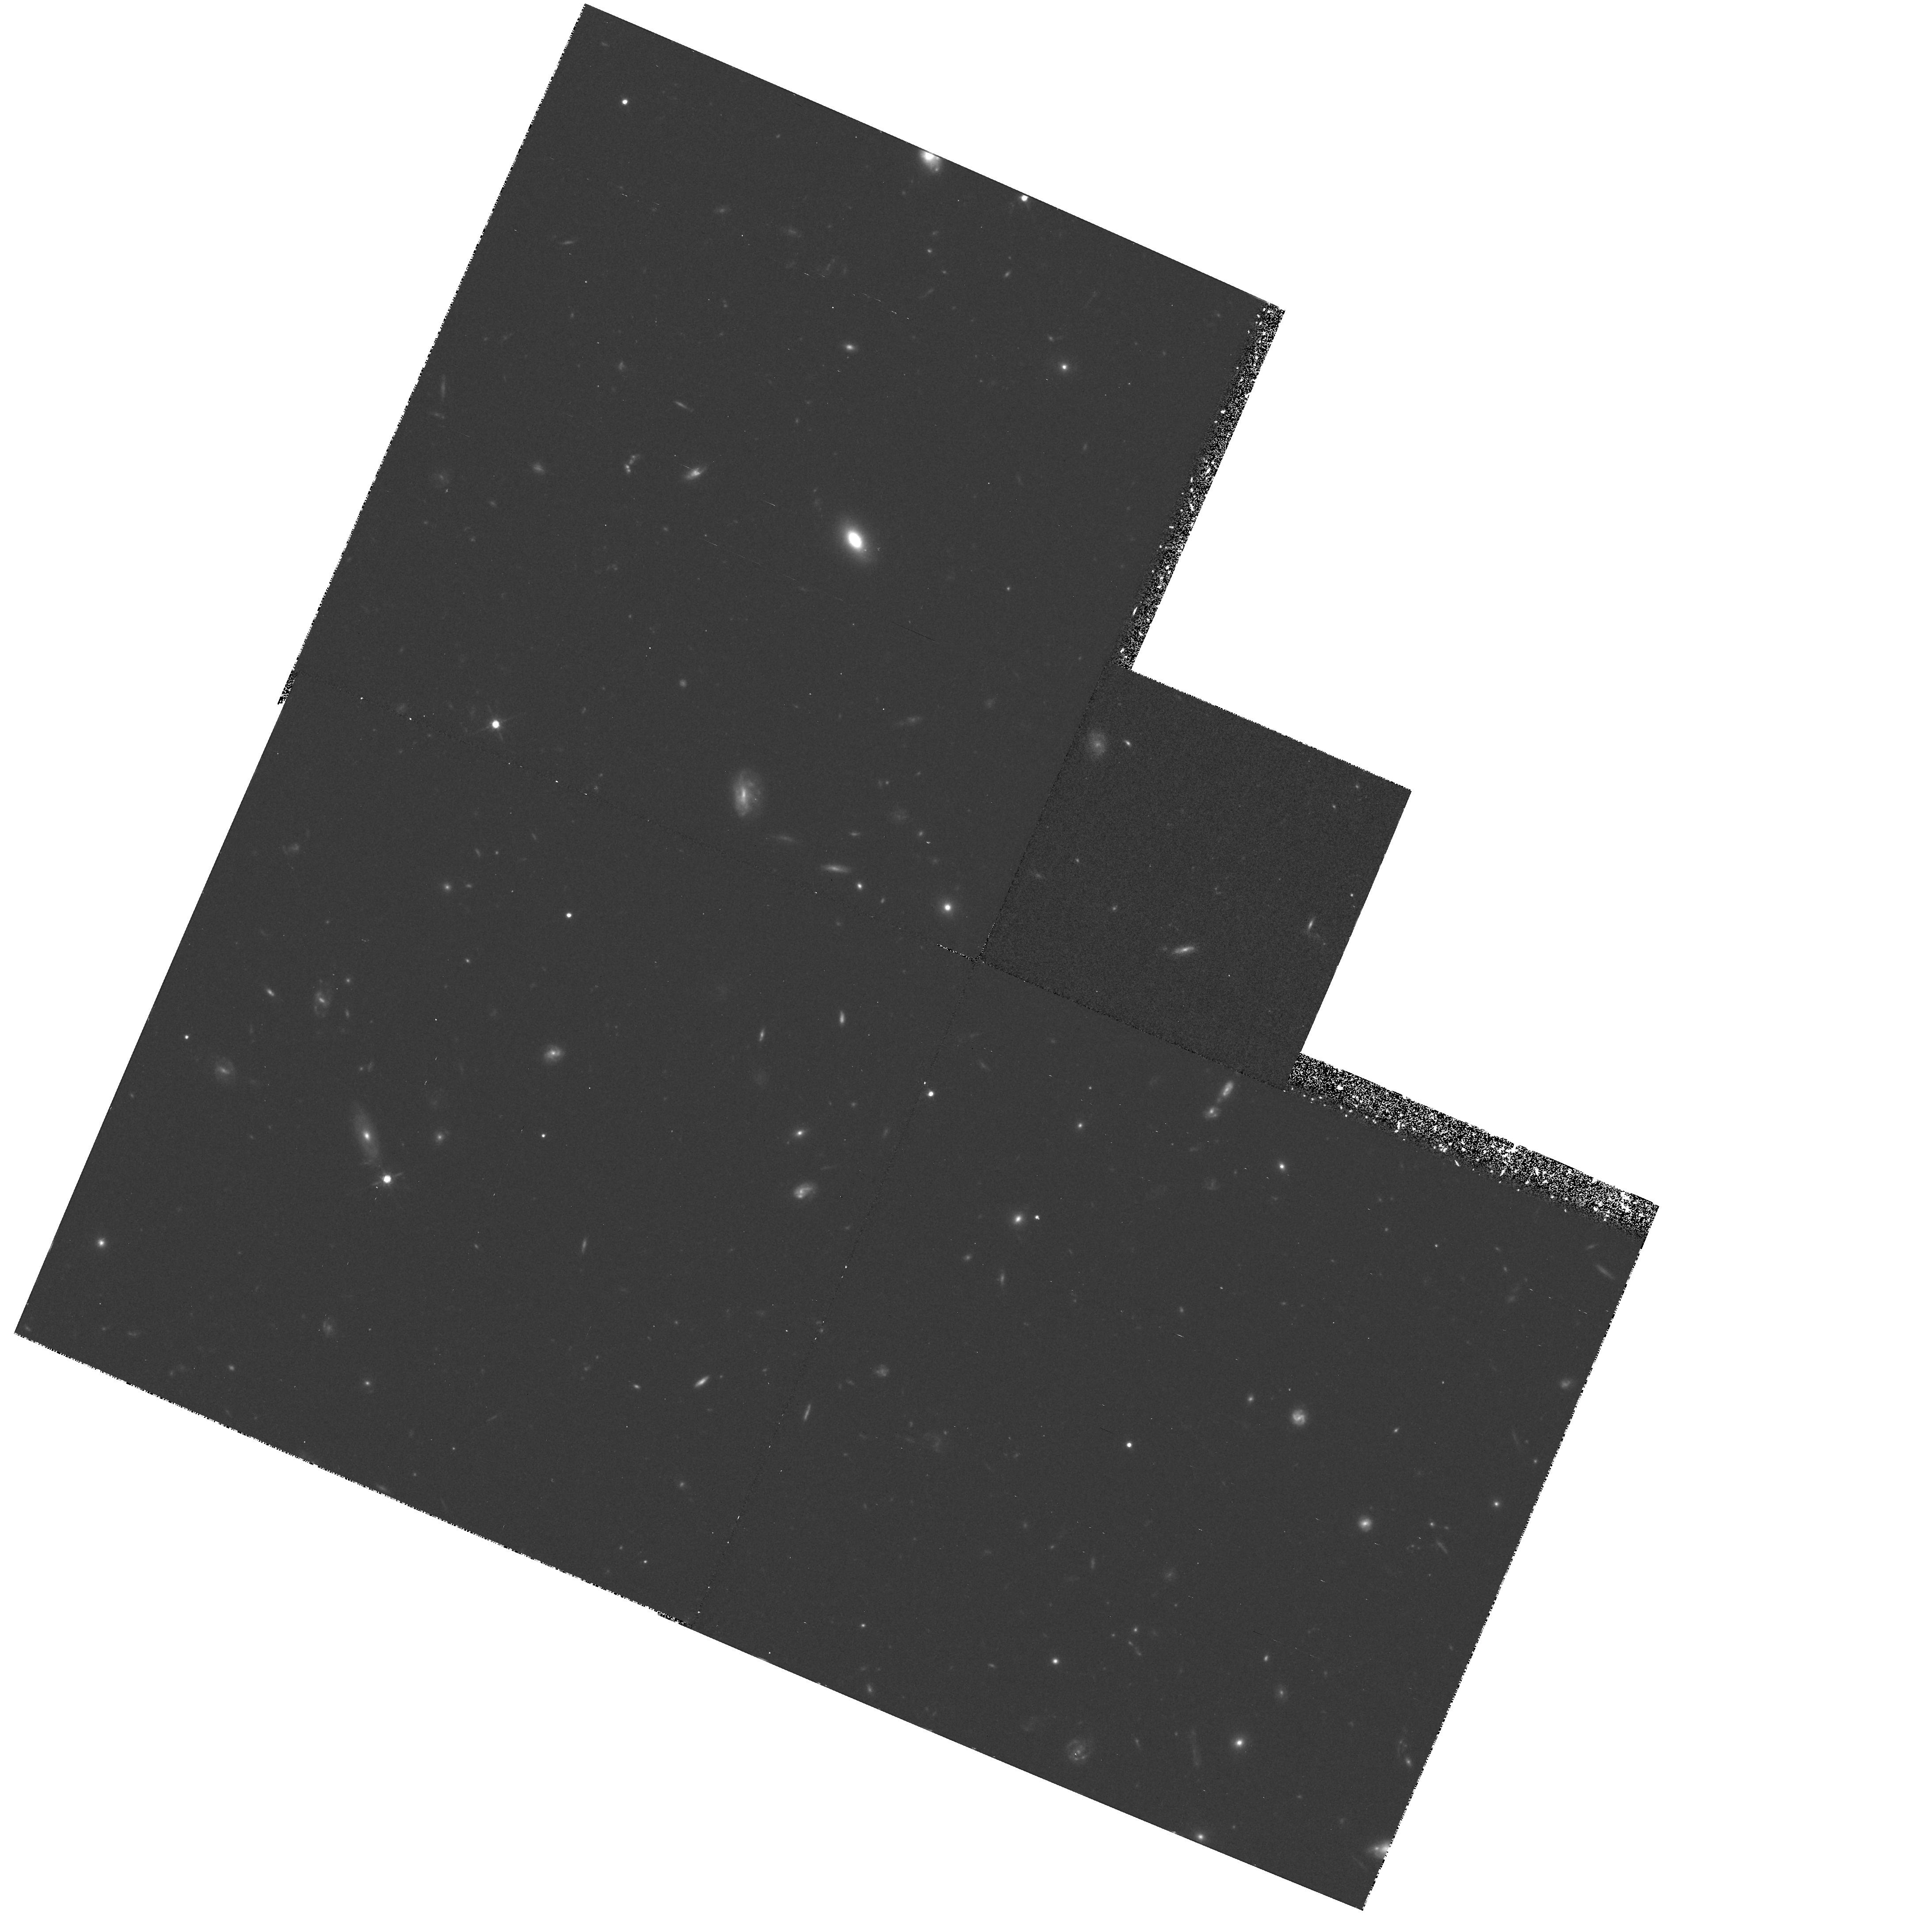
Target: HDF-123649+621346
Instrument: WFPC2/PC
Filter: F814W
Exposure: 1.6 h
Observation ID: hst_6337_06_wfpc2_pc_f814w_u31p06

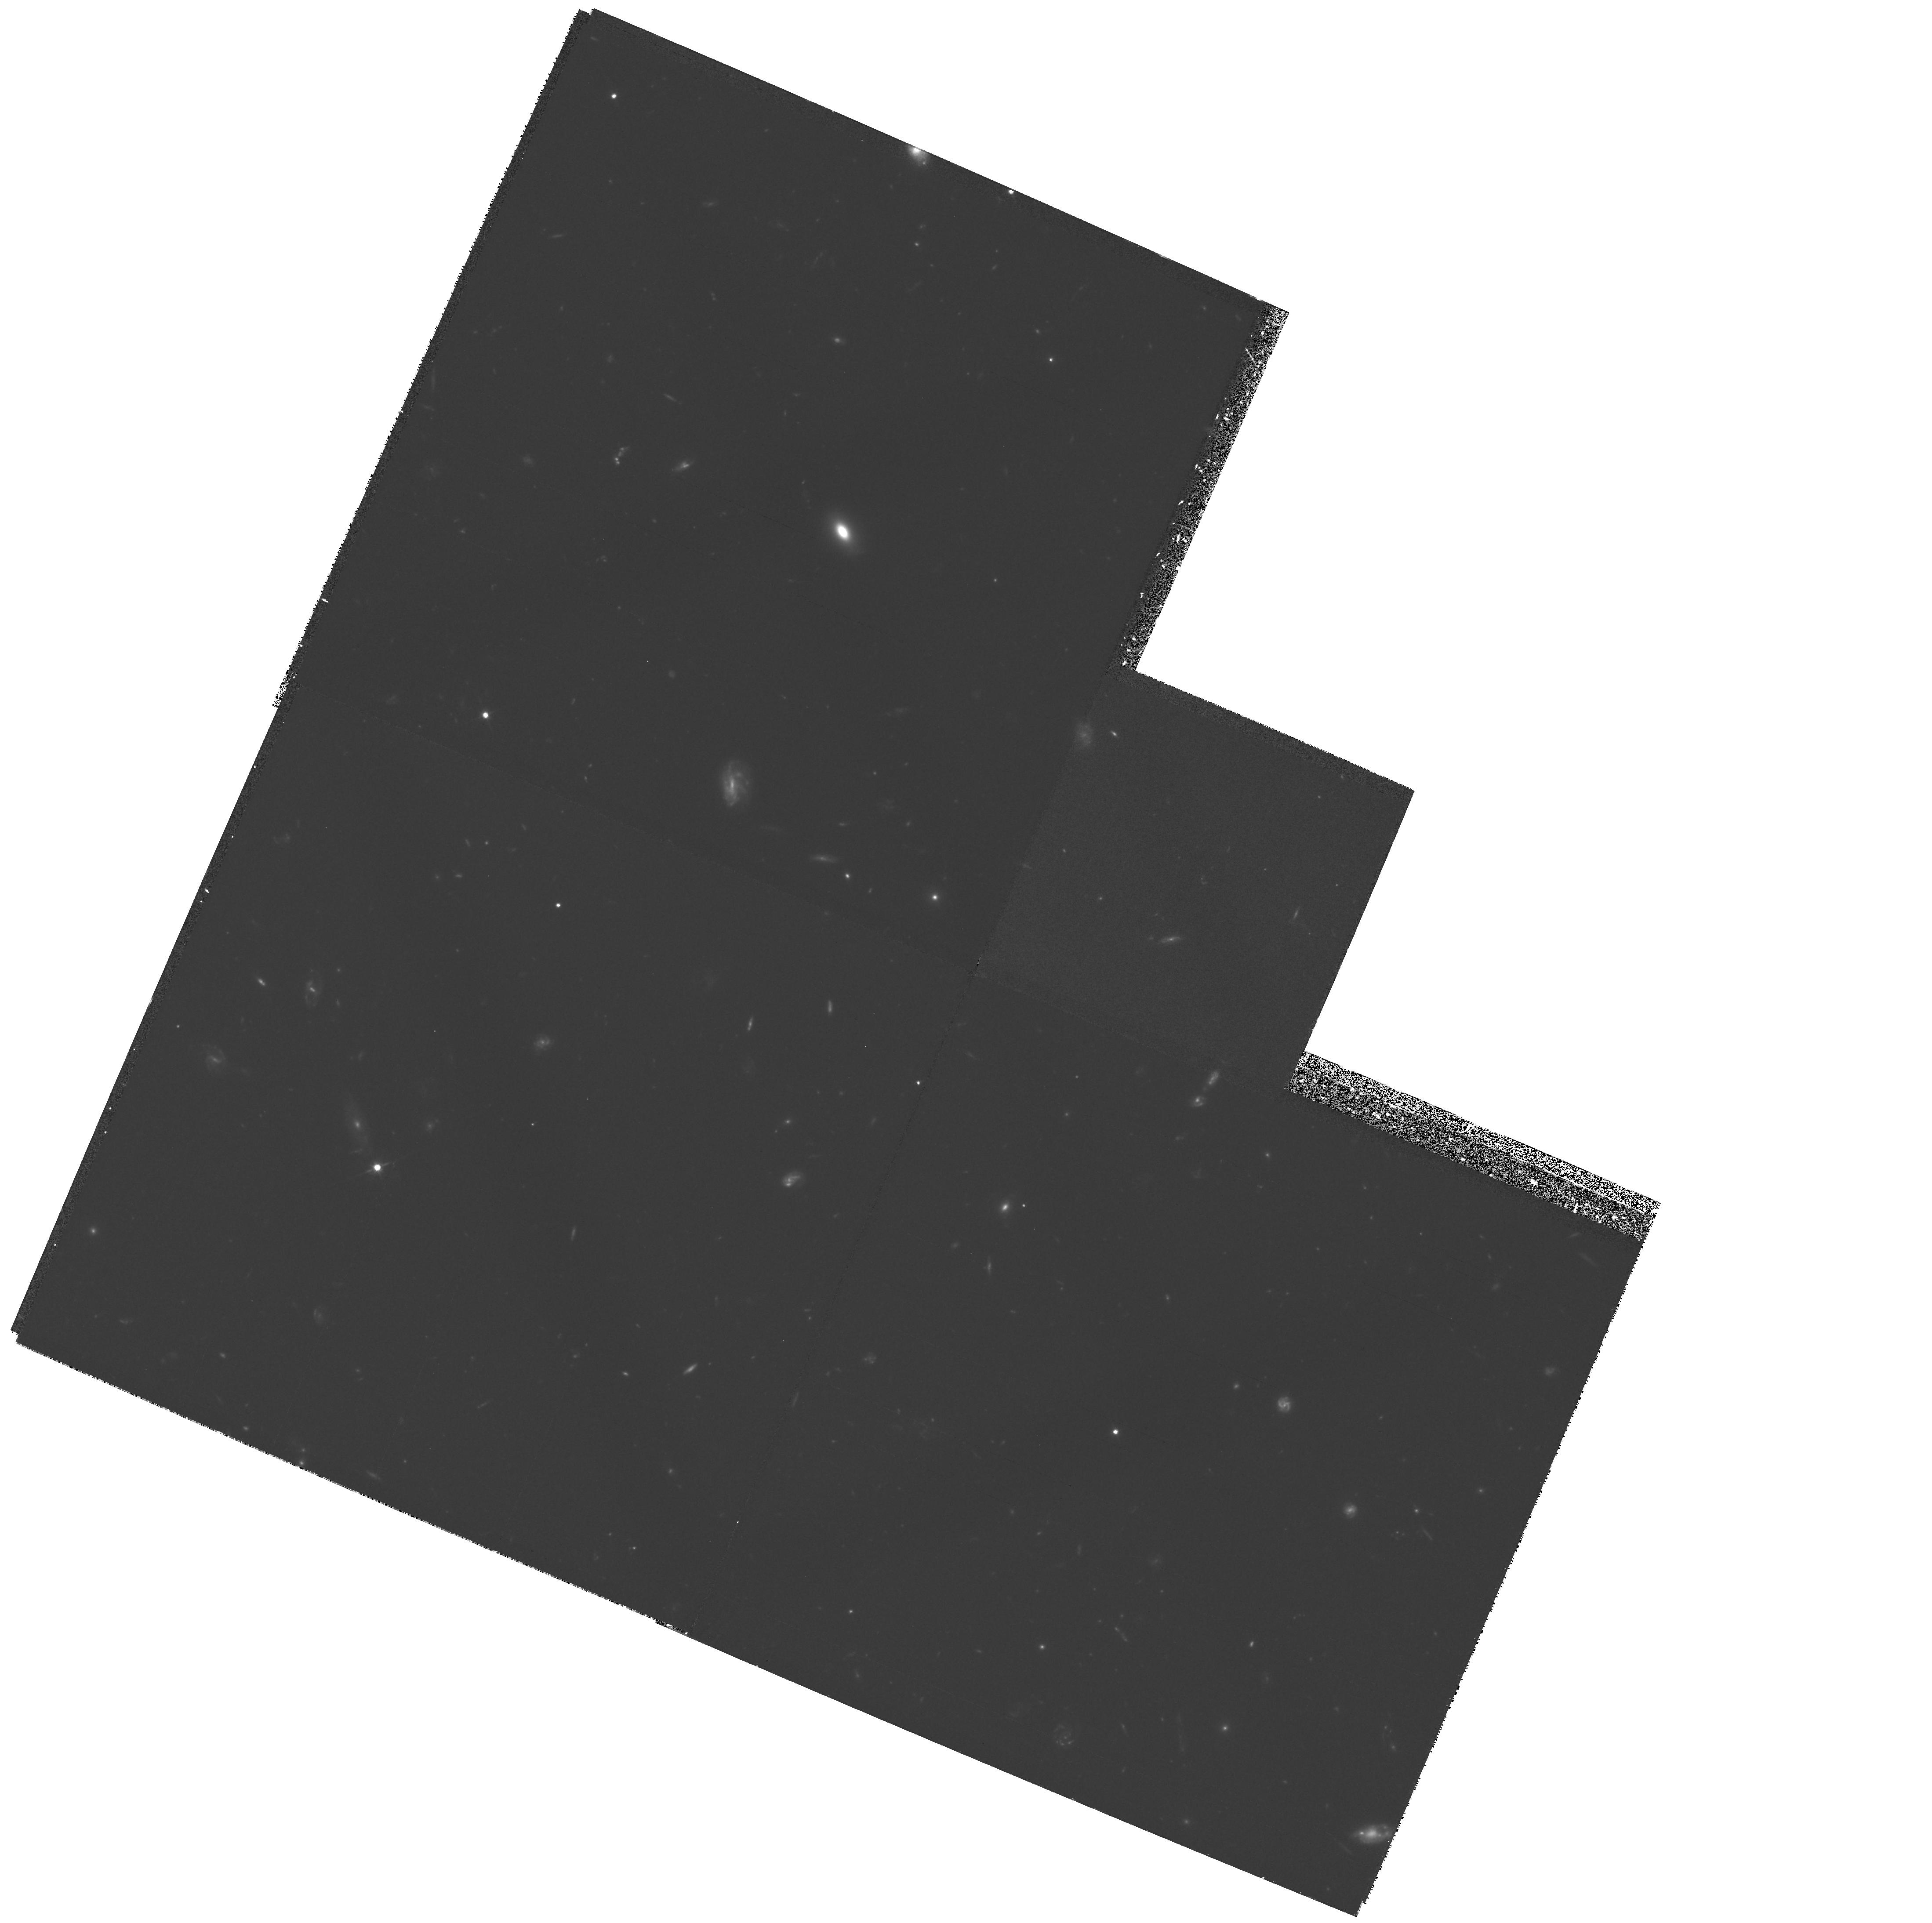
Target: HDF-123649+621346
Instrument: WFPC2/PC
Filter: F606W
Exposure: 2.2 h
Observation ID: hst_6337_03_wfpc2_pc_f606w_u31p03

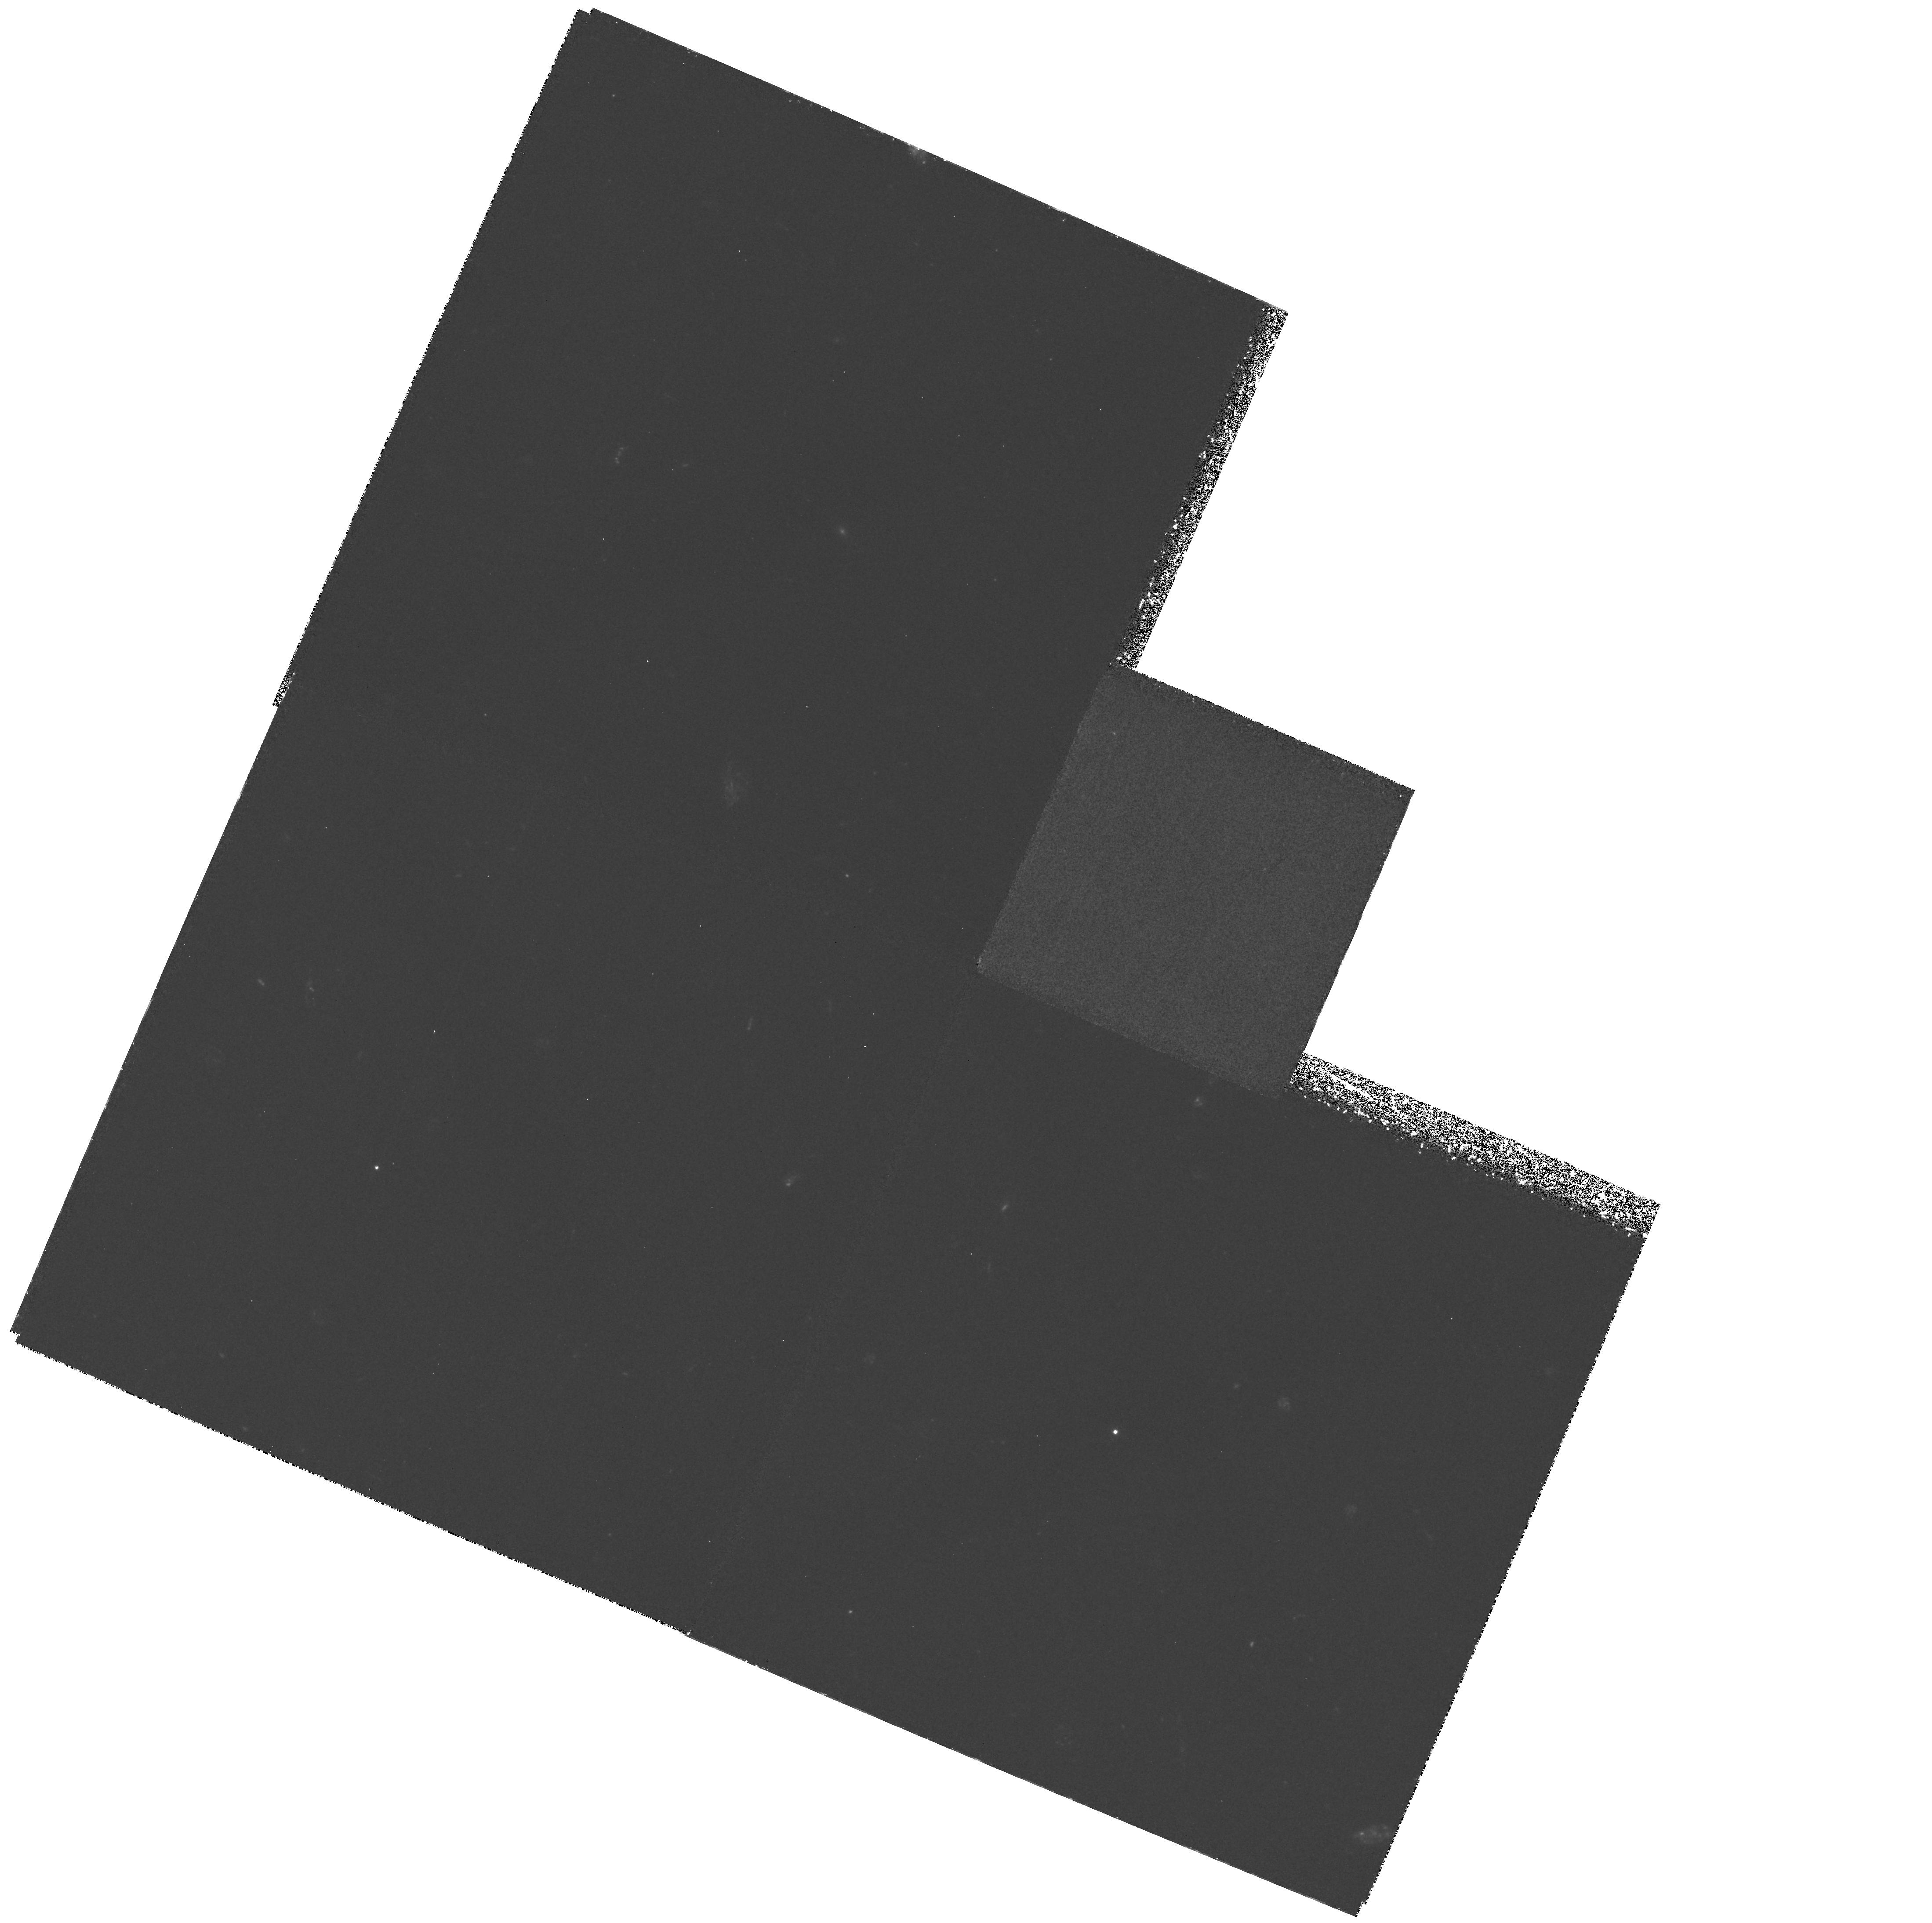
Target: HDF-123649+621346
Instrument: WFPC2/PC
Filter: F300W
Exposure: 9.9 h
Observation ID: hst_6337_03_wfpc2_pc_f300w_u31p03

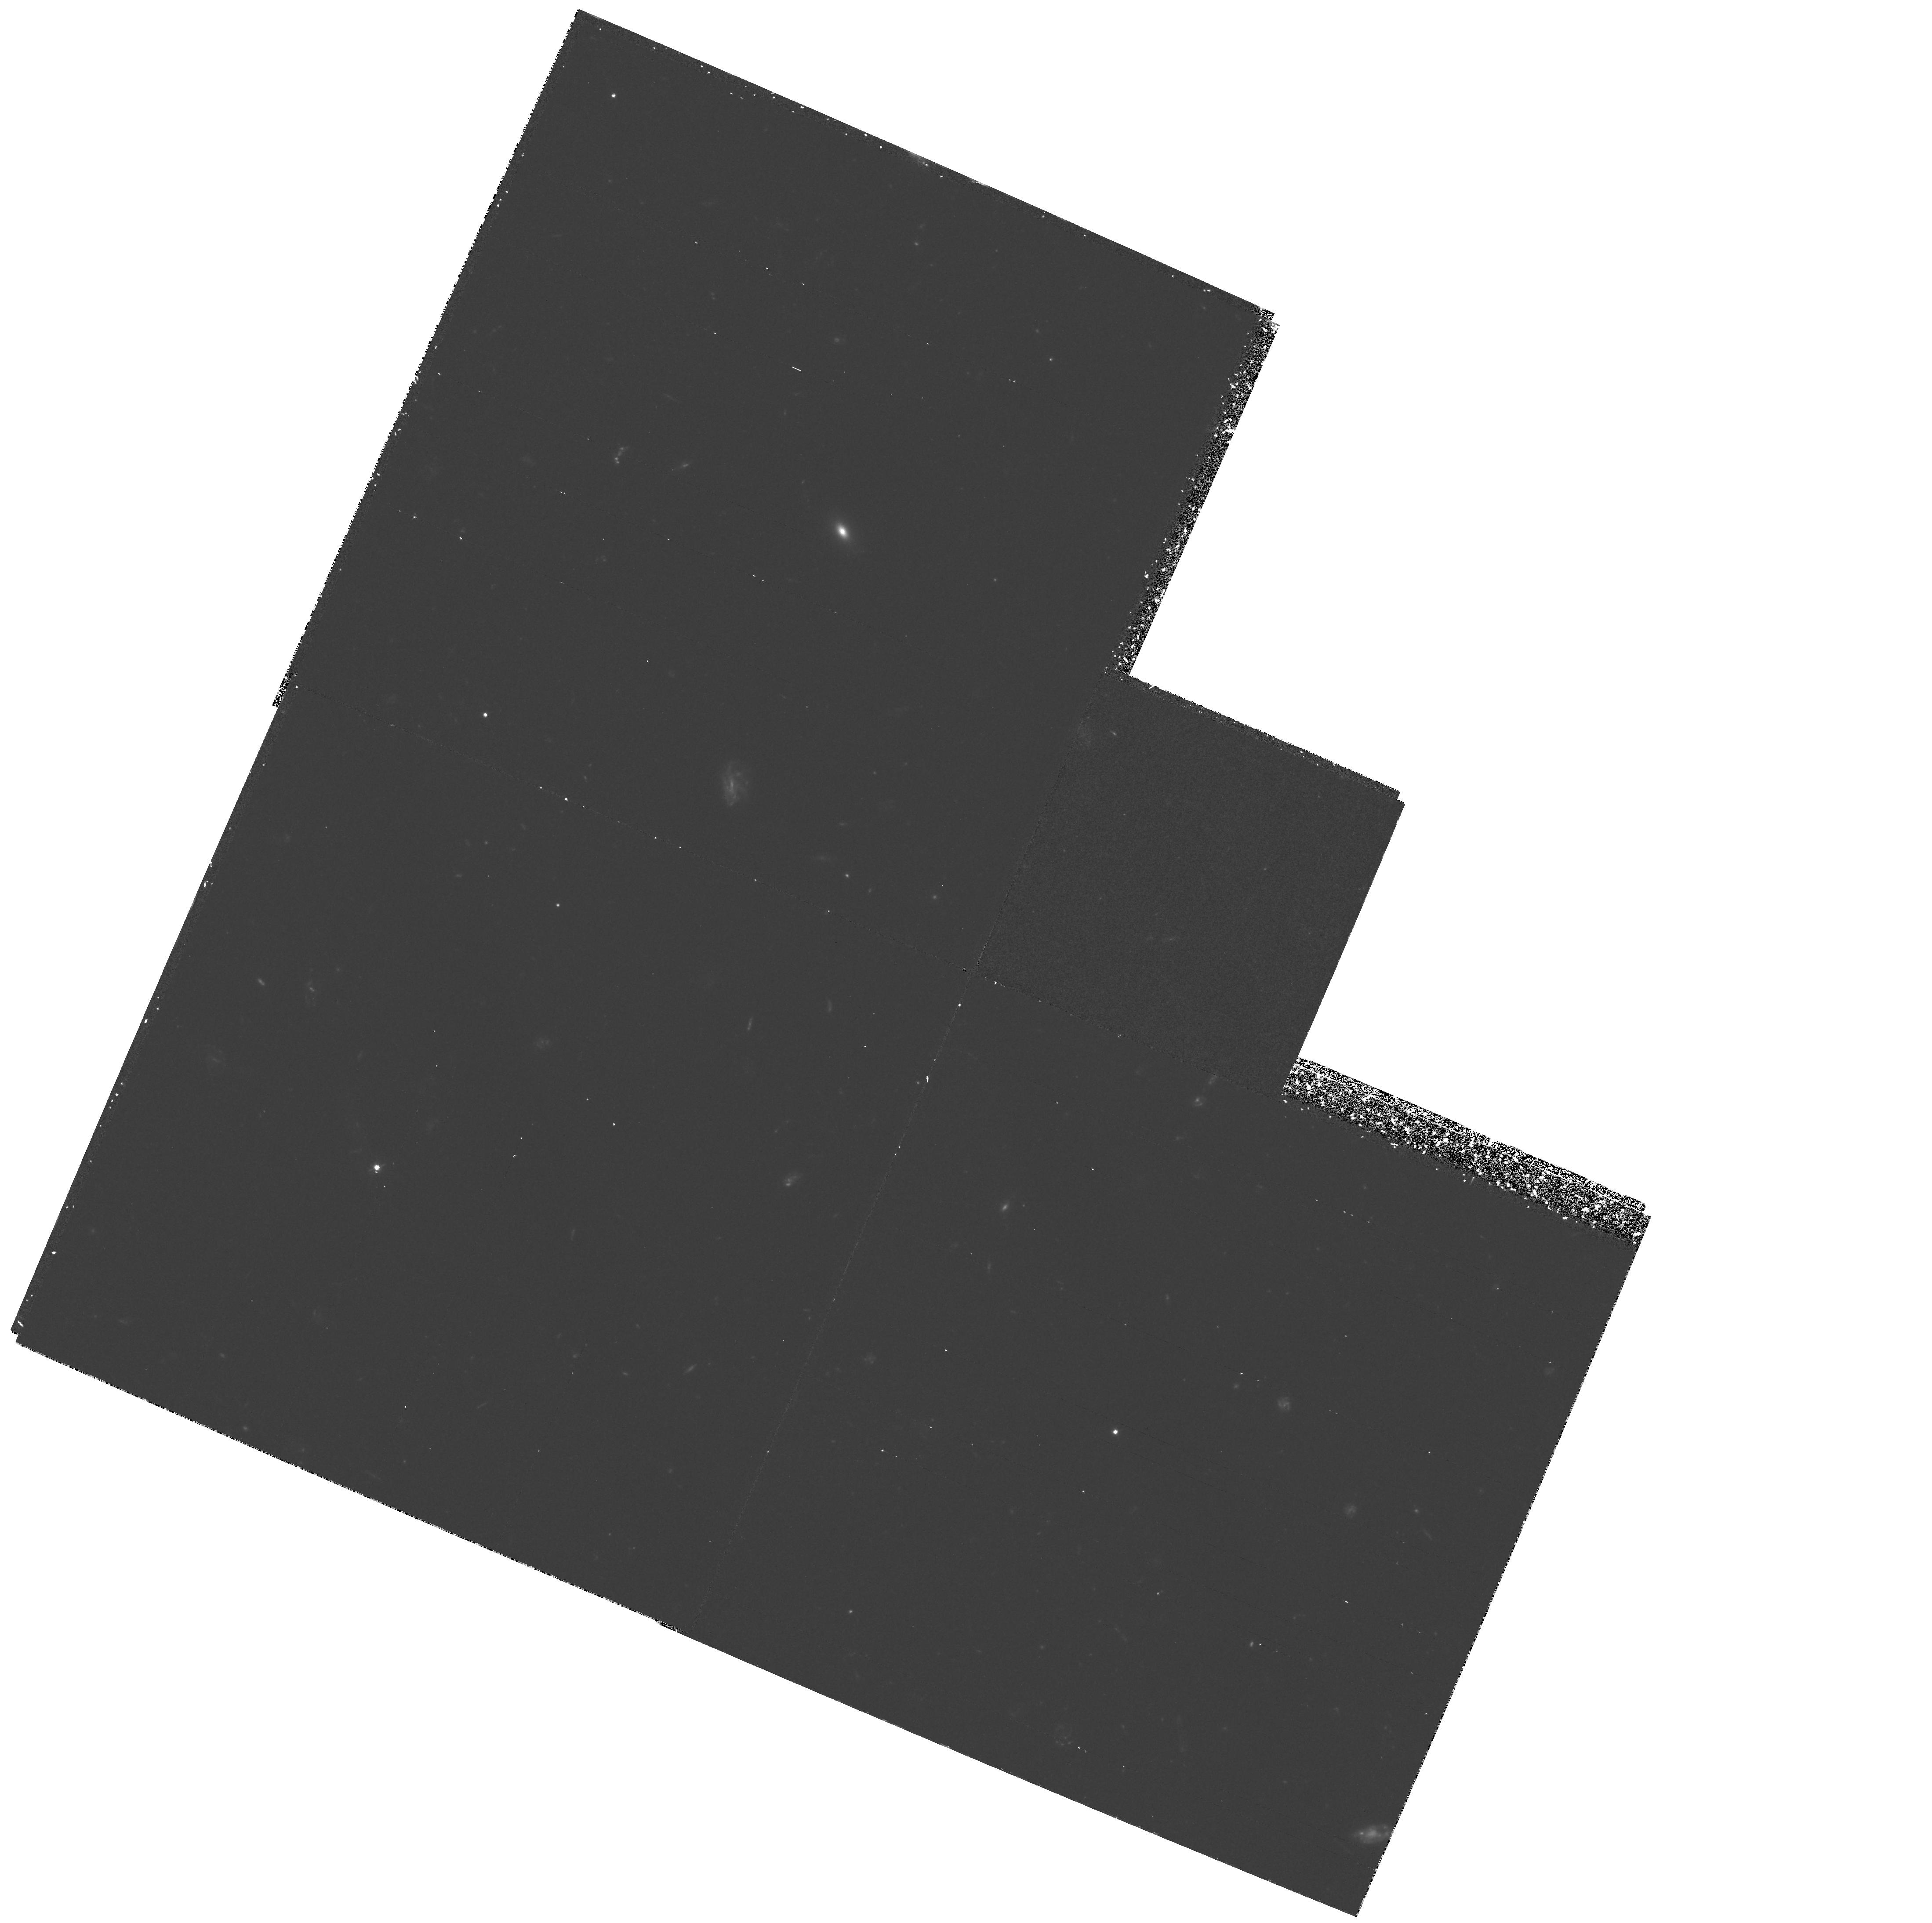
Target: HDF-123649+621346
Instrument: WFPC2/PC
Filter: F450W
Exposure: 2.9 h
Observation ID: hst_6337_03_wfpc2_pc_f450w_u31p03

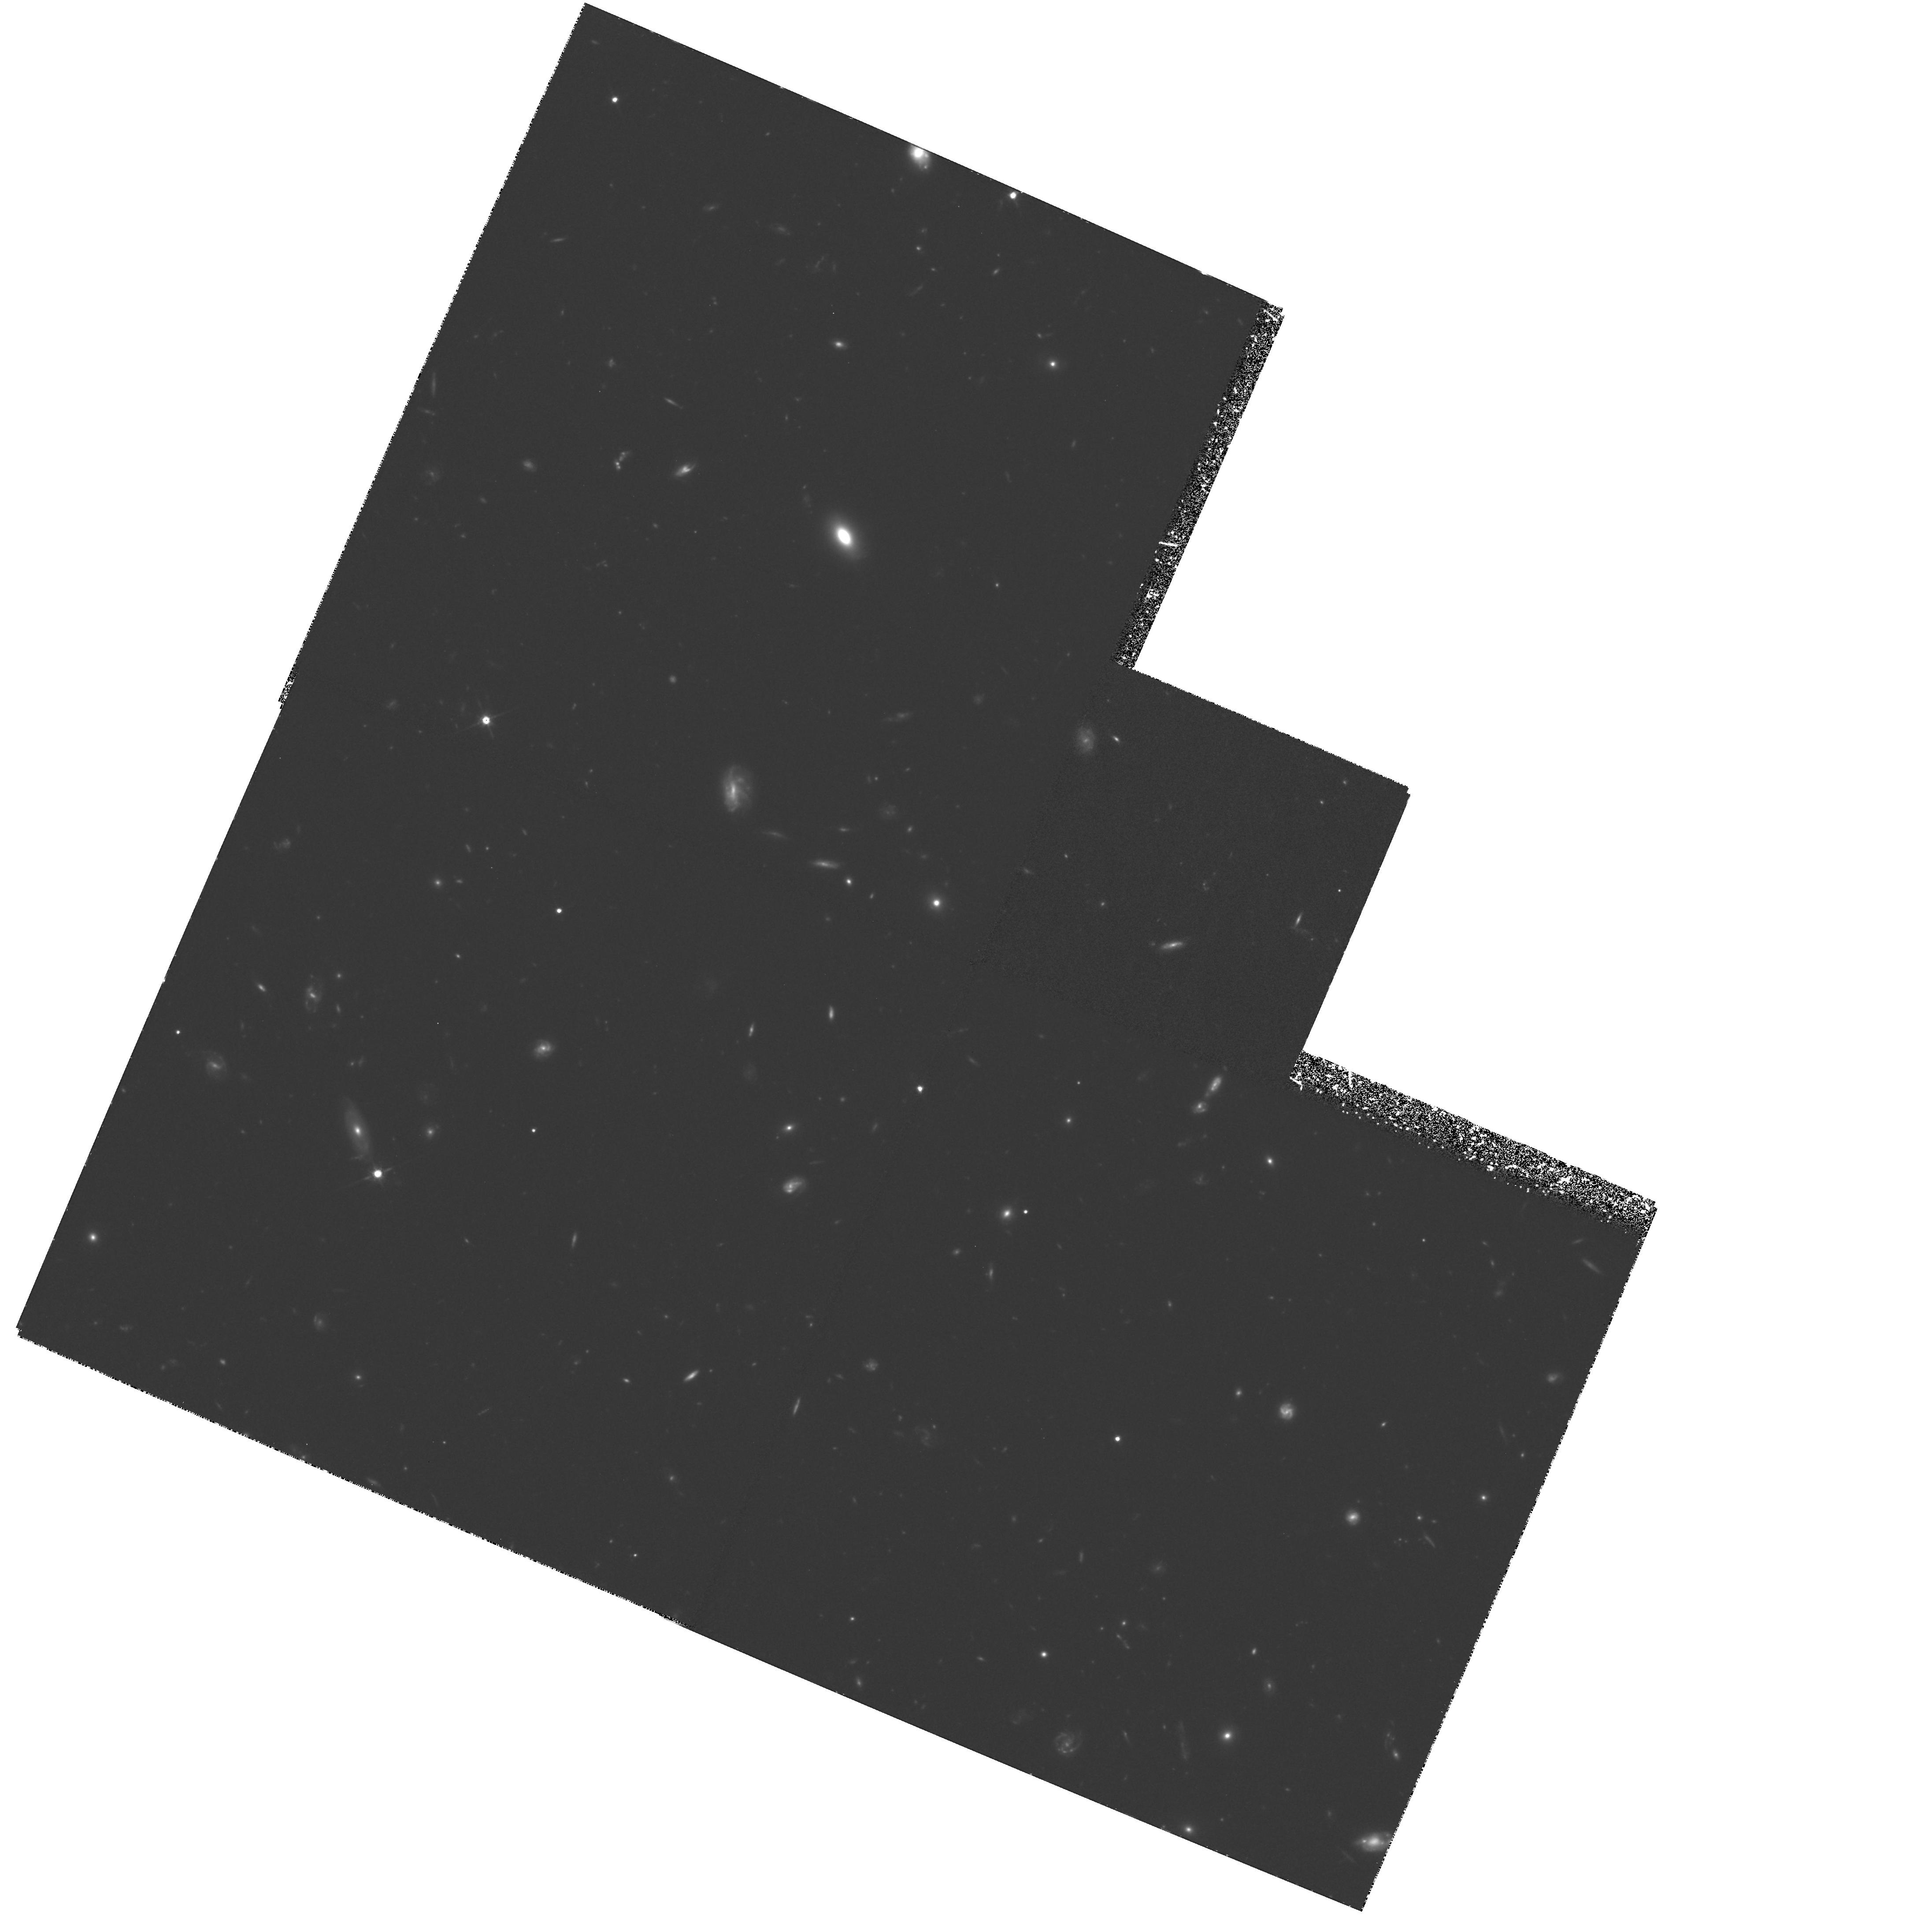
Target: HDF-123649+621346
Instrument: WFPC2/PC
Filter: F814W
Exposure: 7.6 h
Observation ID: hst_6337_05_wfpc2_pc_f814w_u31p05

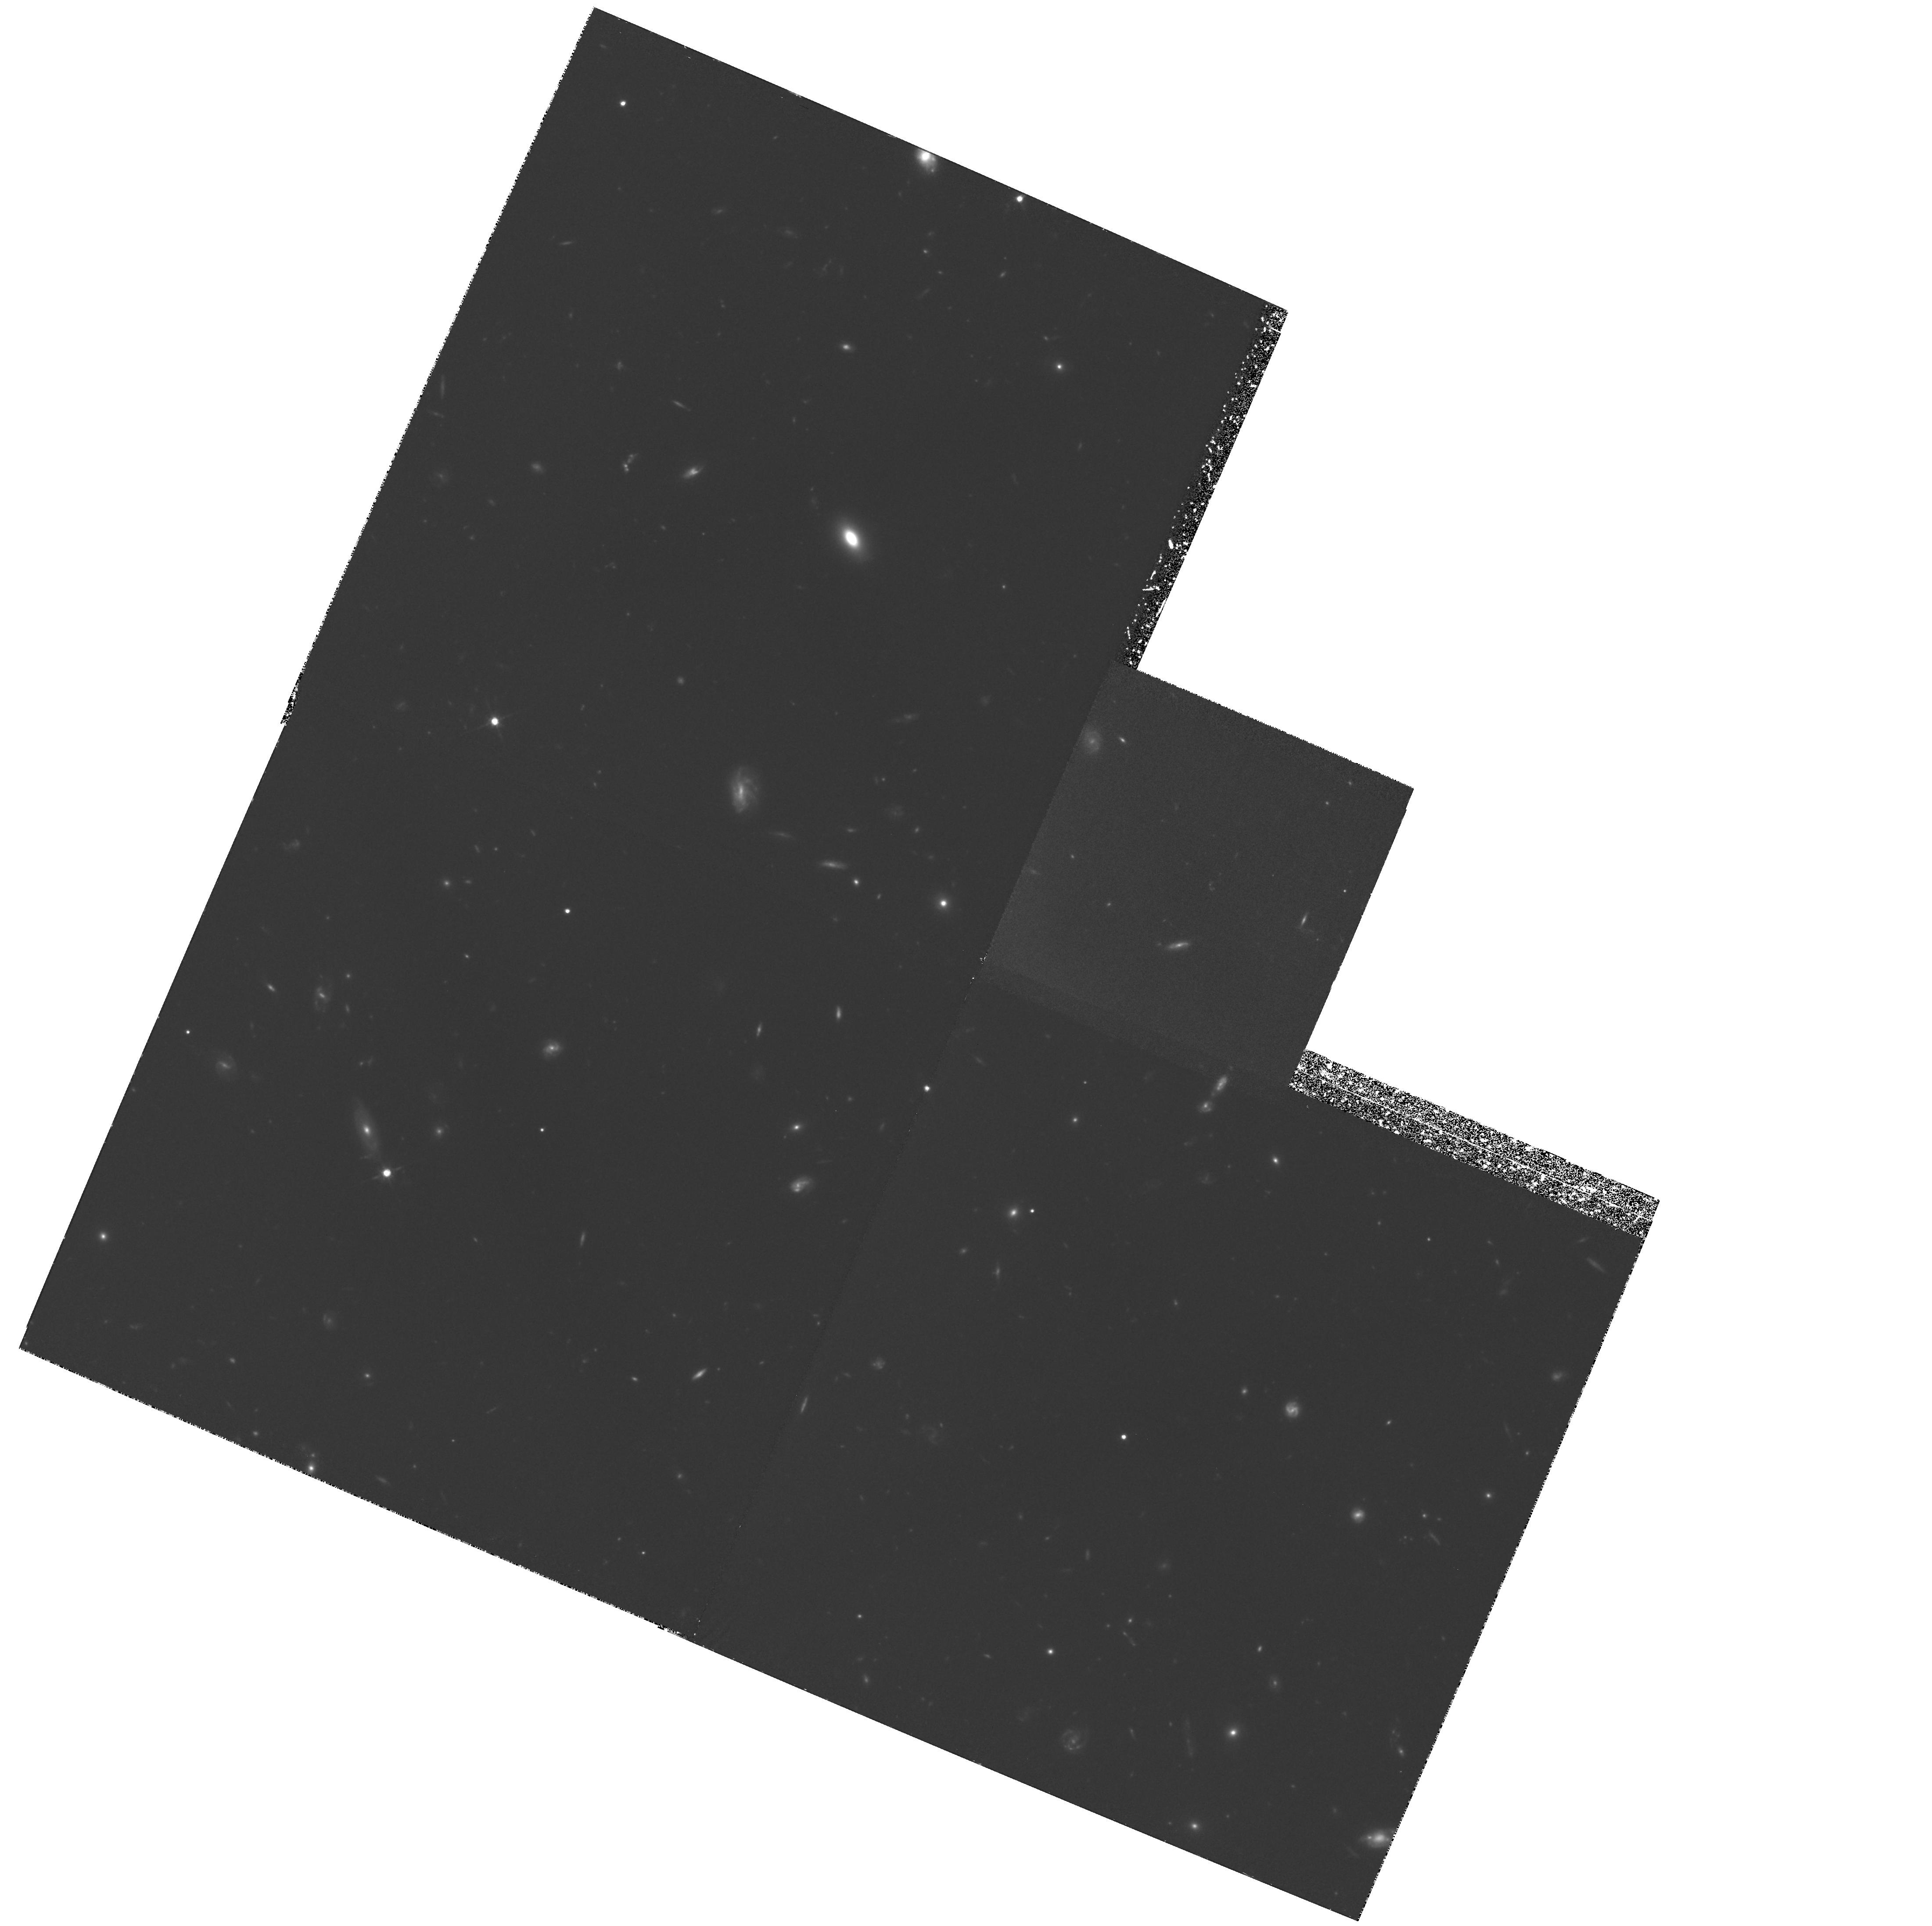
Target: HDF-123649+621346
Instrument: WFPC2/PC
Filter: F814W
Exposure: 4.9 h
Observation ID: hst_6337_08_wfpc2_pc_f814w_u31p08

THE HUBBLE DEEP FIELD (PI: Williams, Robert E.)

Deep images of a high galactic latitute random field will be obtained to provide a reference point for studies of galaxy evolution and cosmology. The program will provide multi-wavelength data of unprecedented depth on morphology and spectral energy distribution of faint field galaxies. The images will be made public shortly after they are obtained and will be used, for example, to constrain the mass function of stars in the Galactic halo, to constrain the redshift distribution and epoch of formation of galaxies, to study the extragalactic background light, and to search for weak lensing.